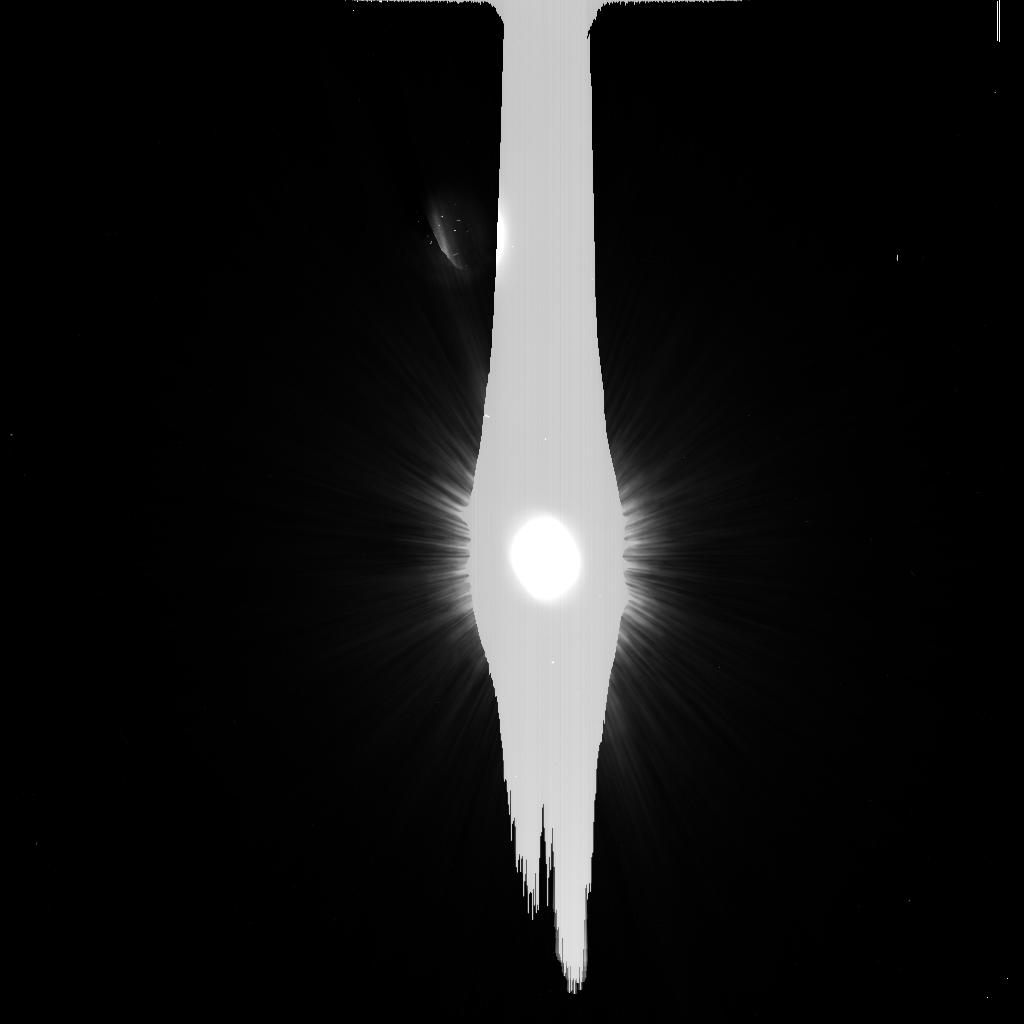
Target: HD216956
Instrument: ACS/HRC
Filter: F606W
Exposure: 6 min
Observation ID: j95b11jfq

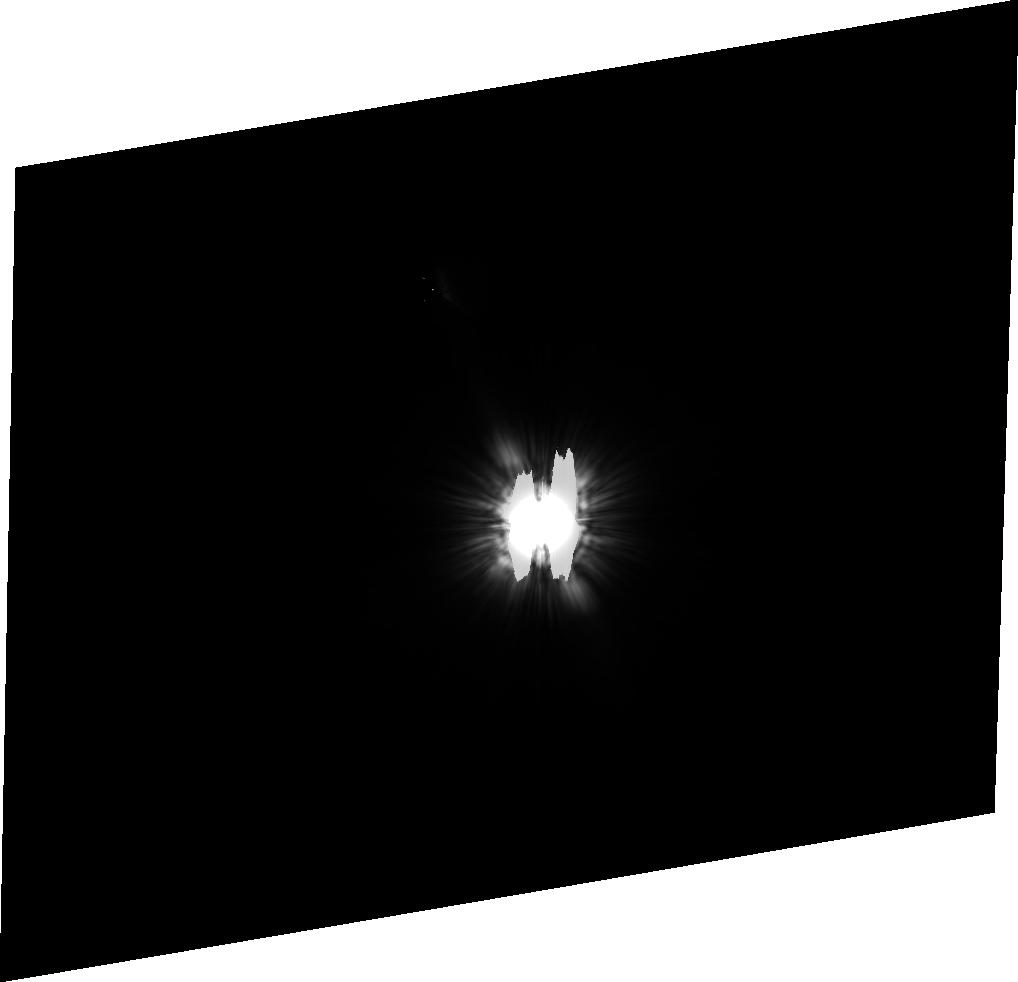
Target: HD210418
Instrument: ACS/HRC
Filter: F606W
Exposure: 13 min
Observation ID: j95b25010

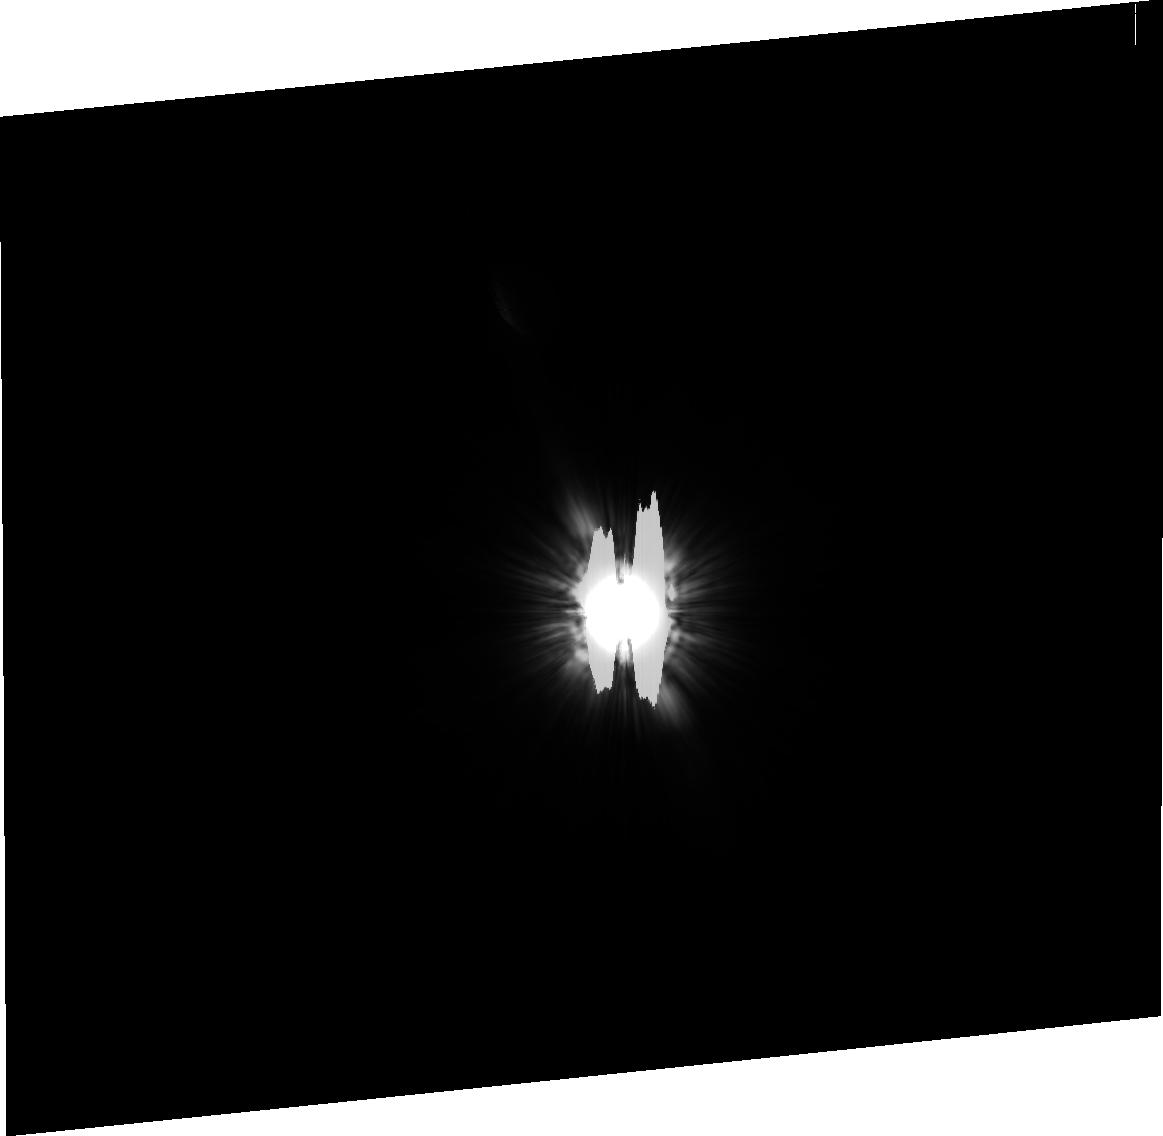
Target: HD172167
Instrument: ACS/HRC
Filter: F606W
Exposure: 2 min
Observation ID: j95b20030

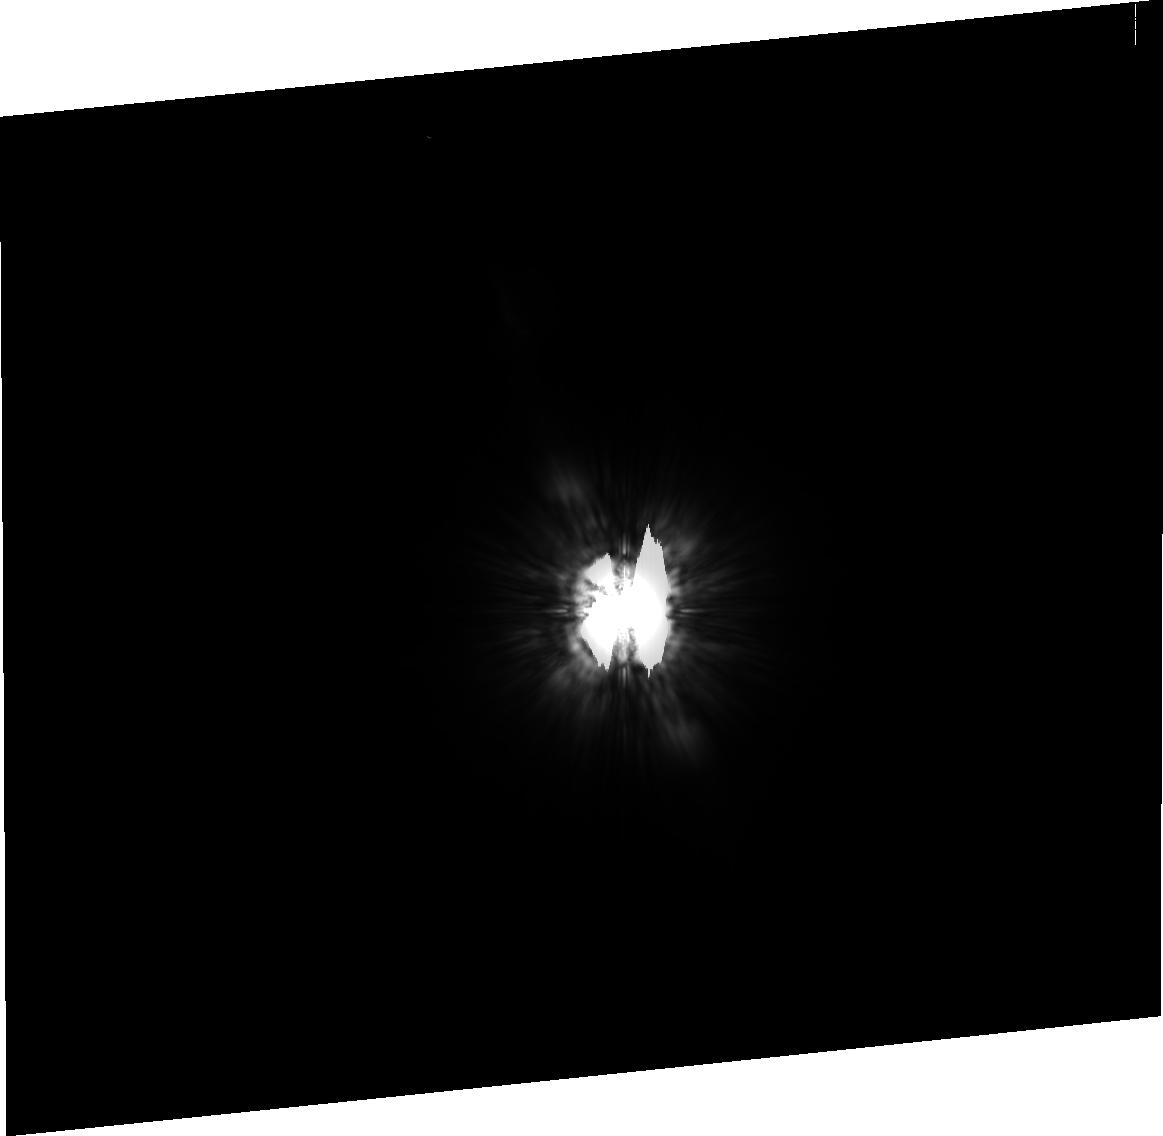
Target: HD216956
Instrument: ACS/HRC
Filter: F814W
Exposure: 12 min
Observation ID: j95b31010

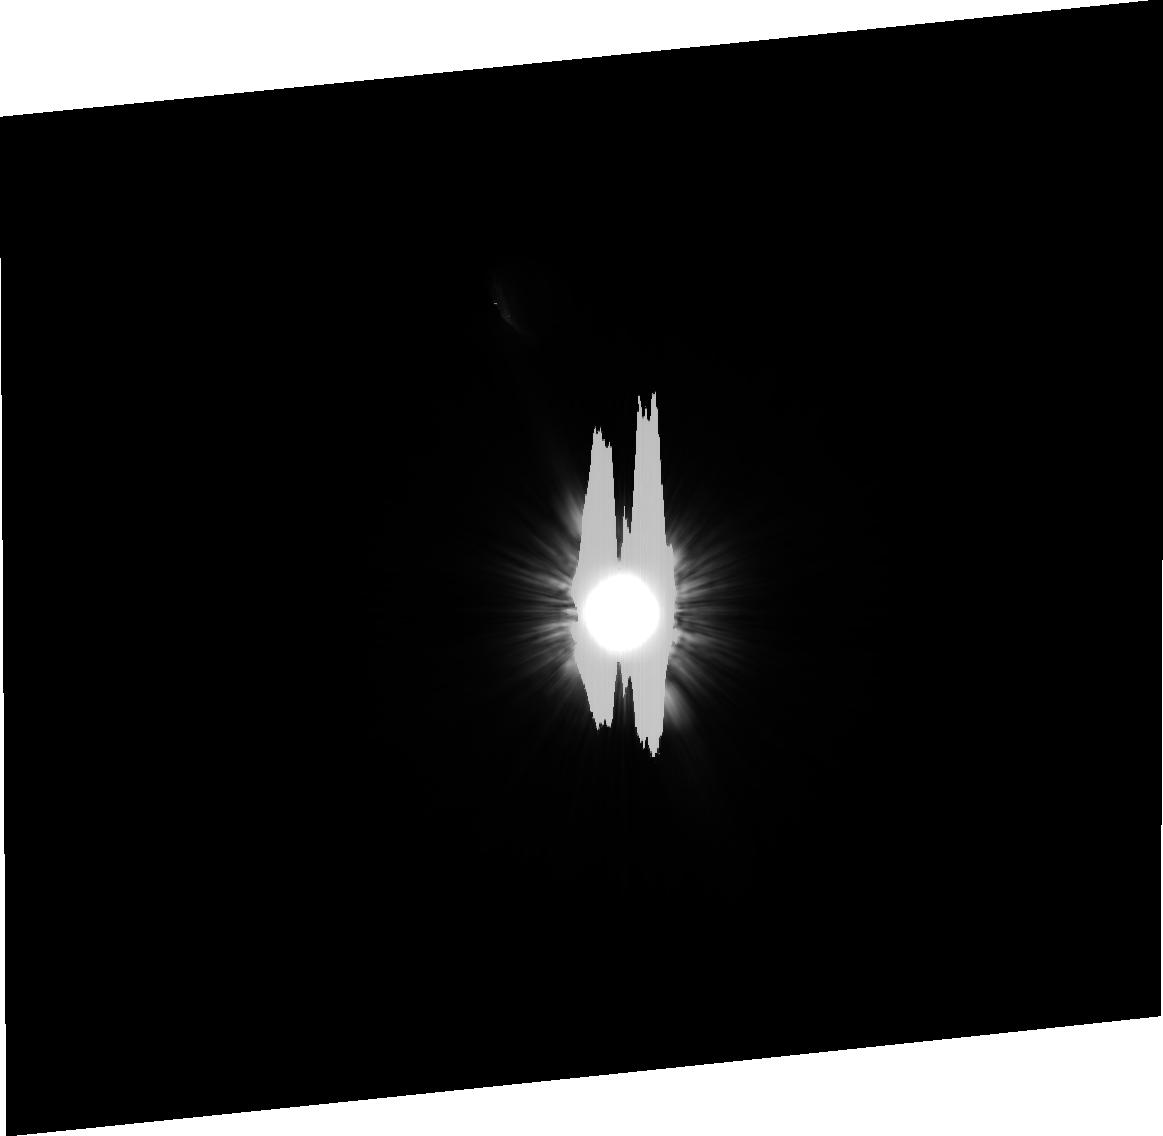
Target: HD216956
Instrument: ACS/HRC
Filter: F606W
Exposure: 5 min
Observation ID: j95b22030

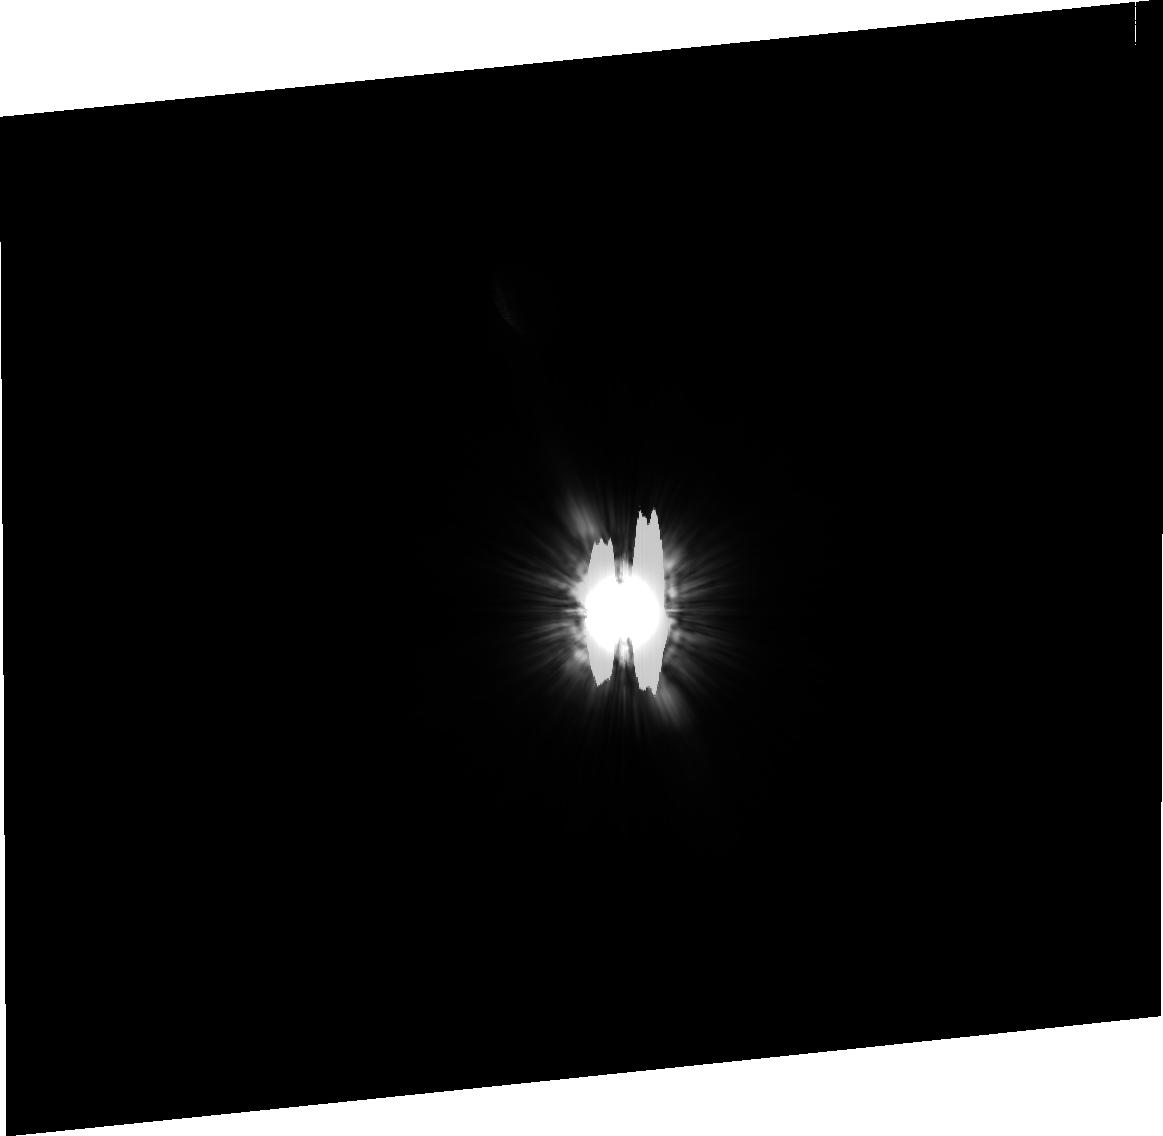
Target: HD216956
Instrument: ACS/HRC
Filter: F606W
Exposure: 5 min
Observation ID: j95b12010

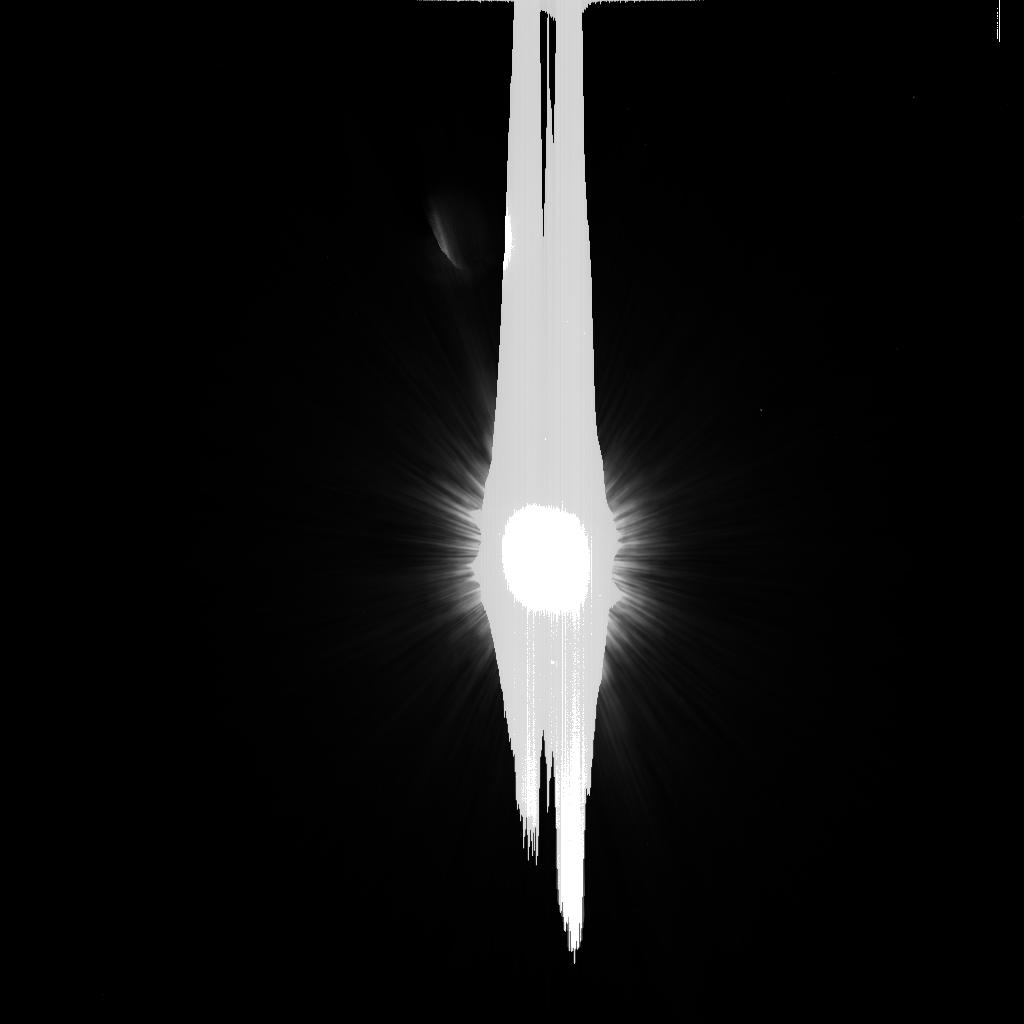
Target: HD172167
Instrument: ACS/HRC
Filter: F606W
Exposure: 1 min
Observation ID: j95b10ipq

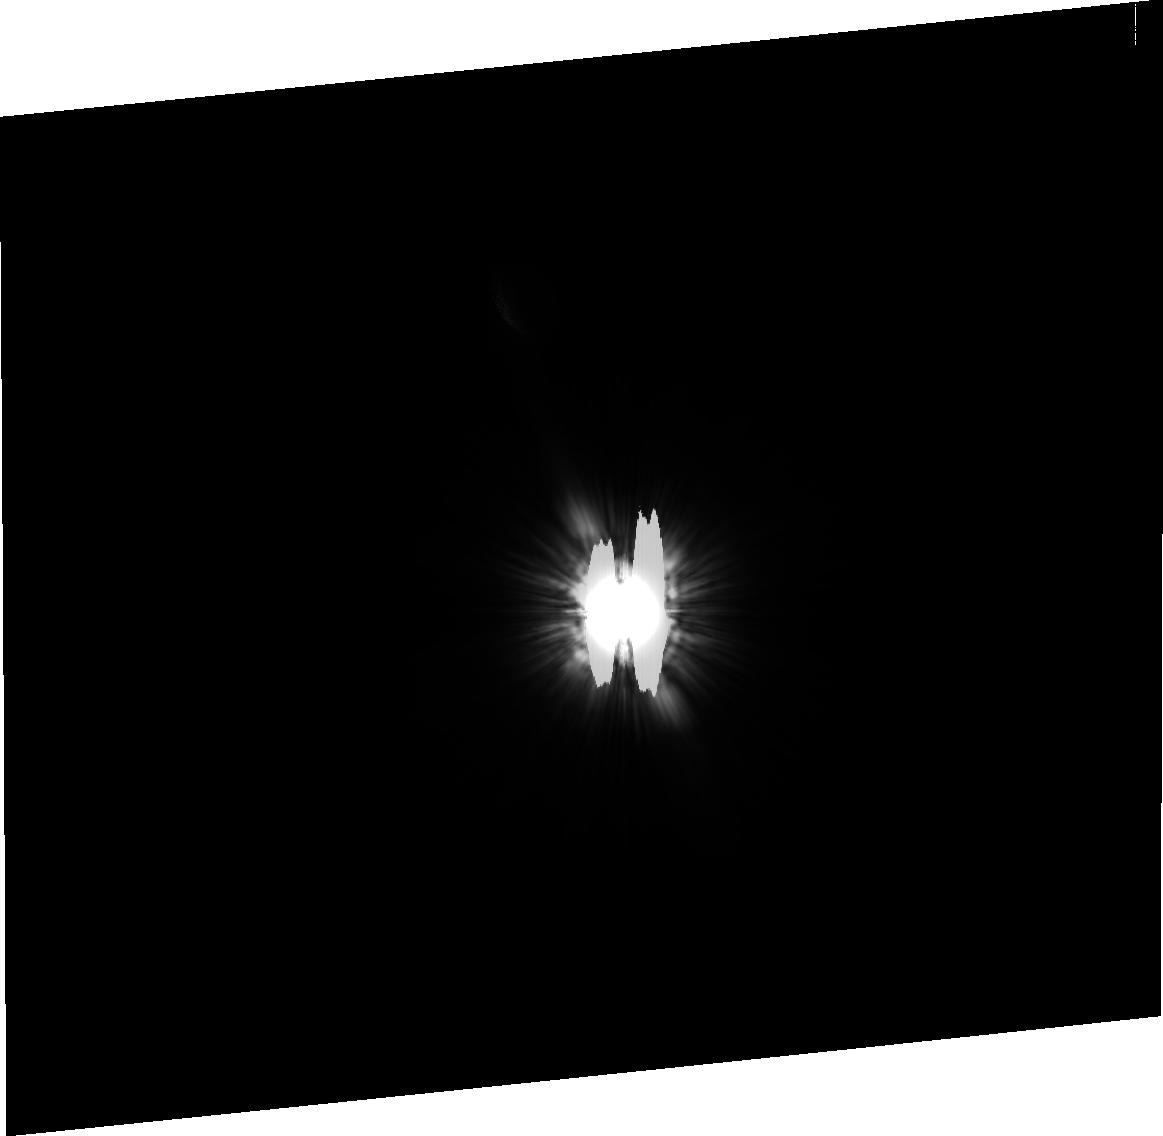
Target: HD216956
Instrument: ACS/HRC
Filter: F606W
Exposure: 5 min
Observation ID: j95b21010

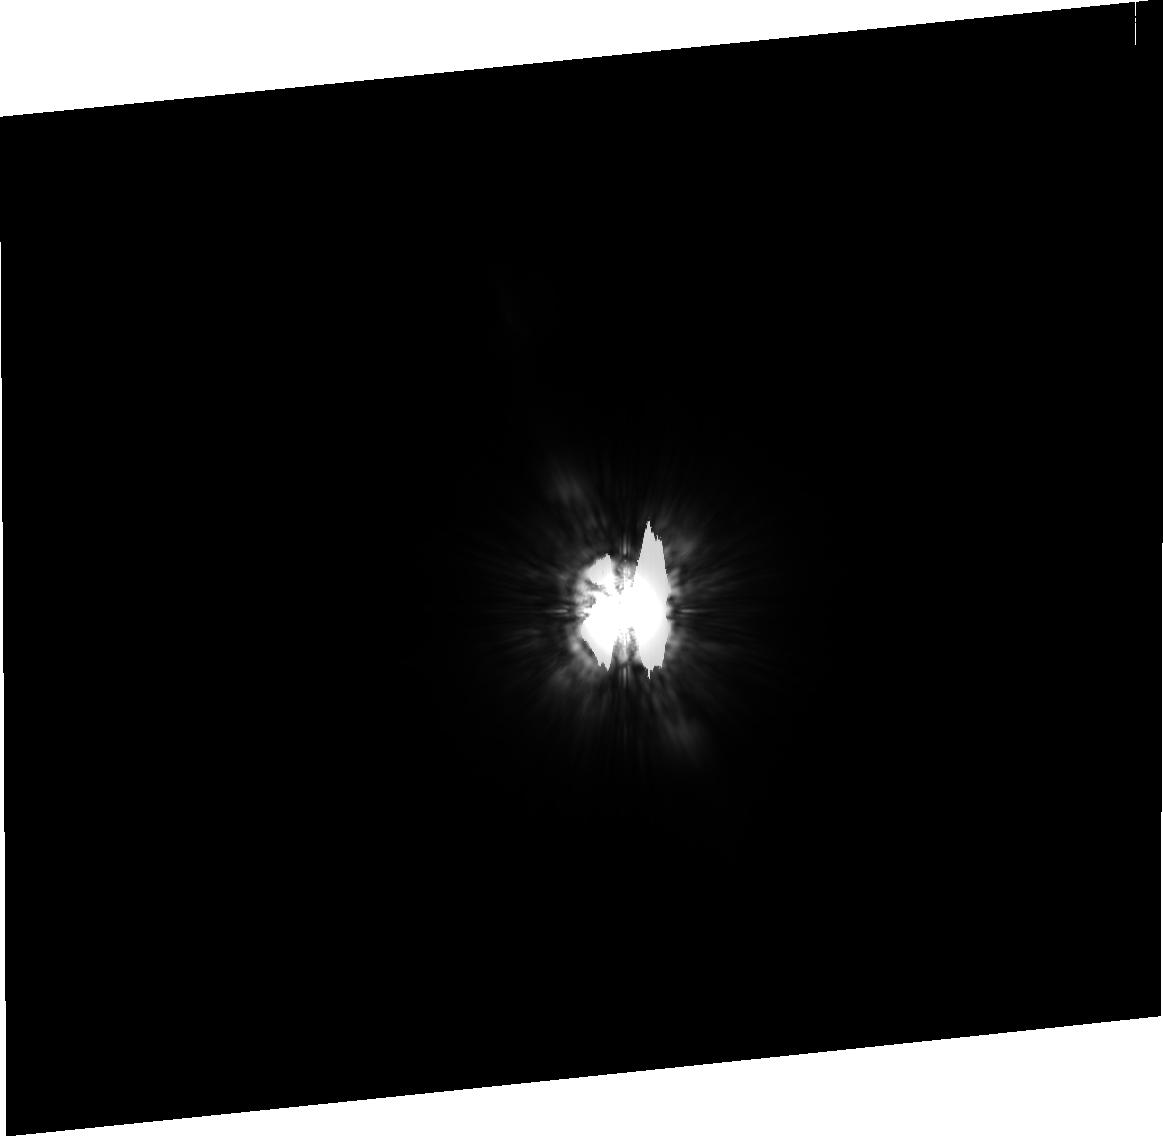
Target: HD172167
Instrument: ACS/HRC
Filter: F814W
Exposure: 4 min
Observation ID: j95b30010

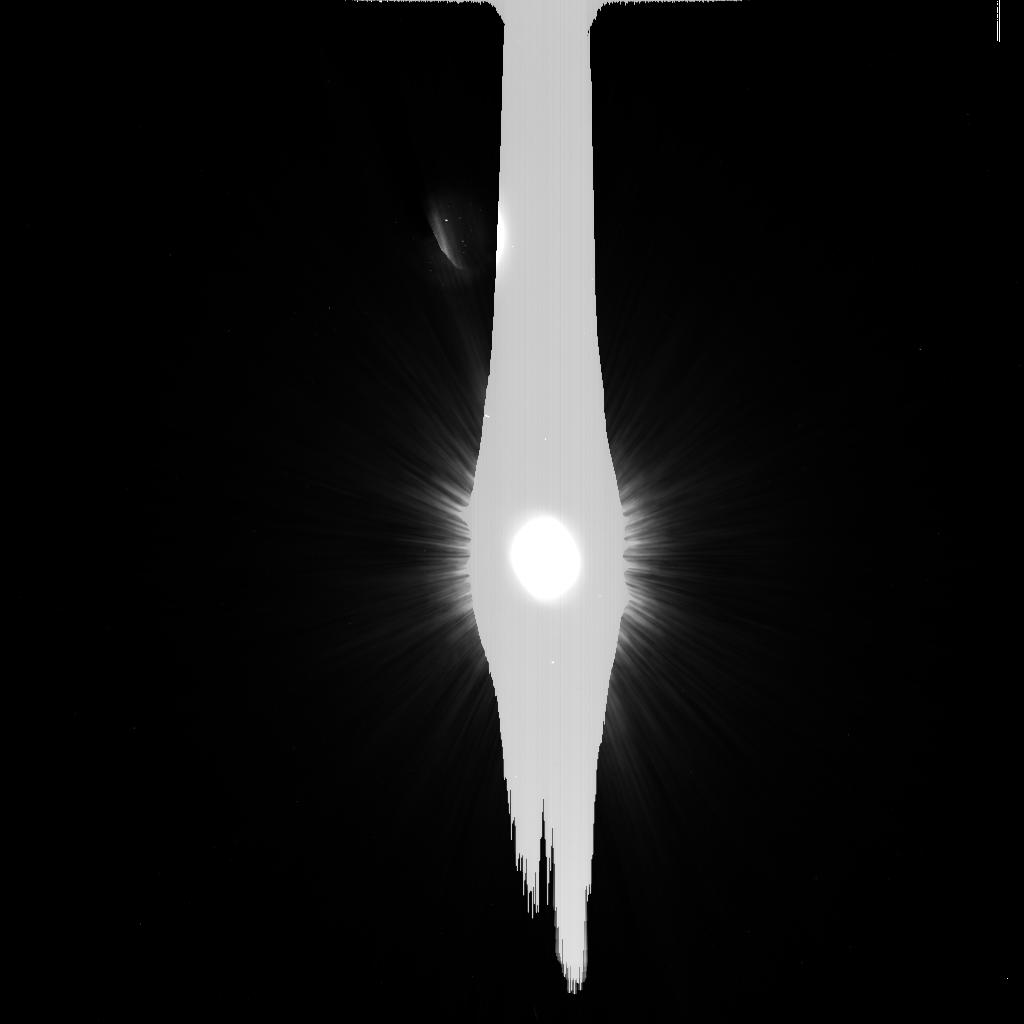
Target: HD216956
Instrument: ACS/HRC
Filter: F606W
Exposure: 6 min
Observation ID: j95b13krq

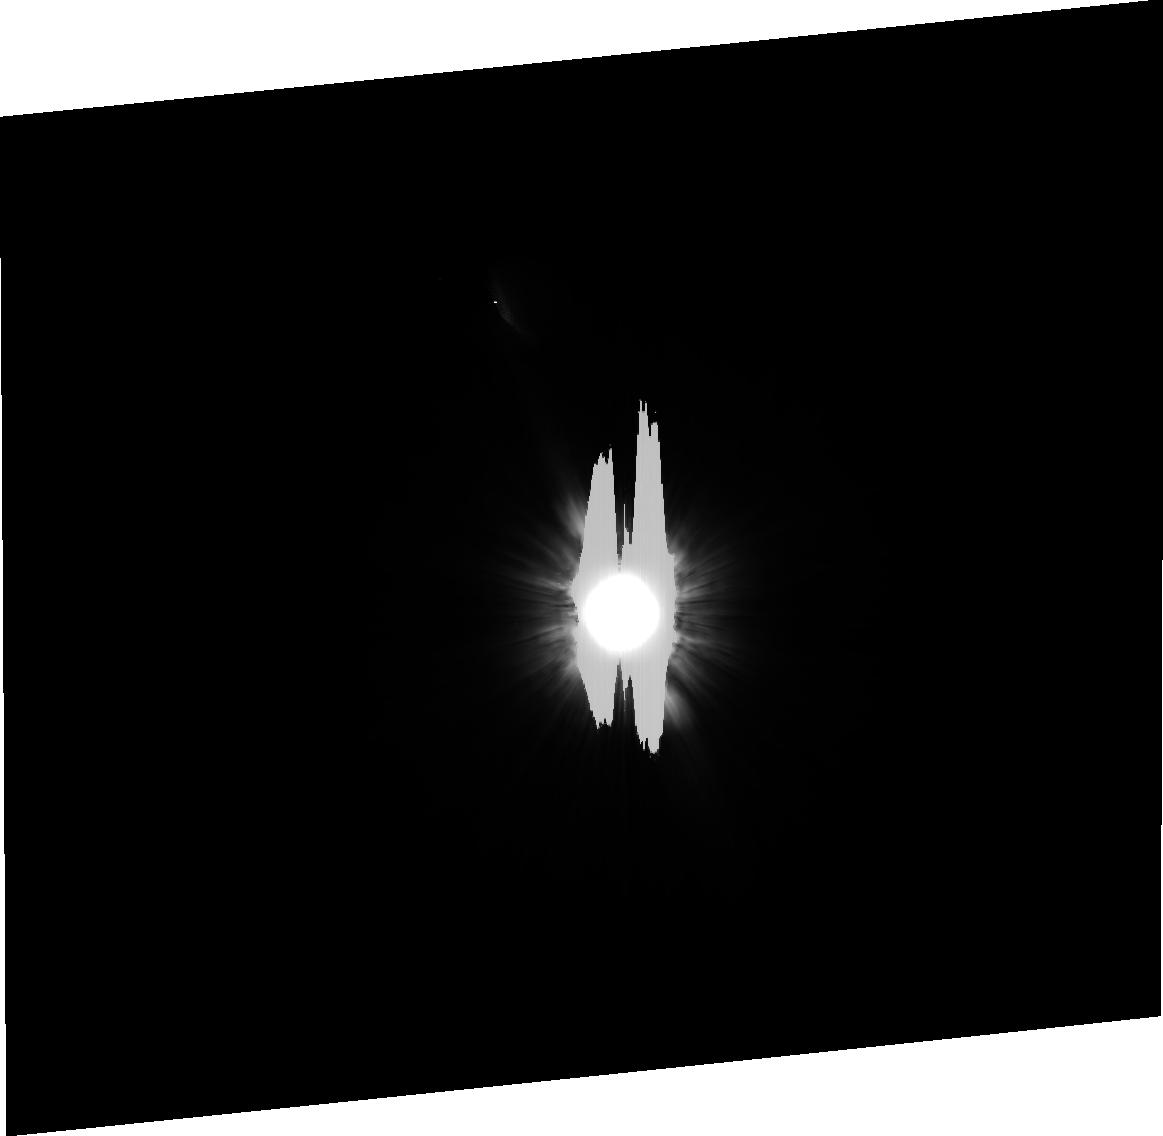
Target: HD216956
Instrument: ACS/HRC
Filter: F606W
Exposure: 5 min
Observation ID: j95b23030

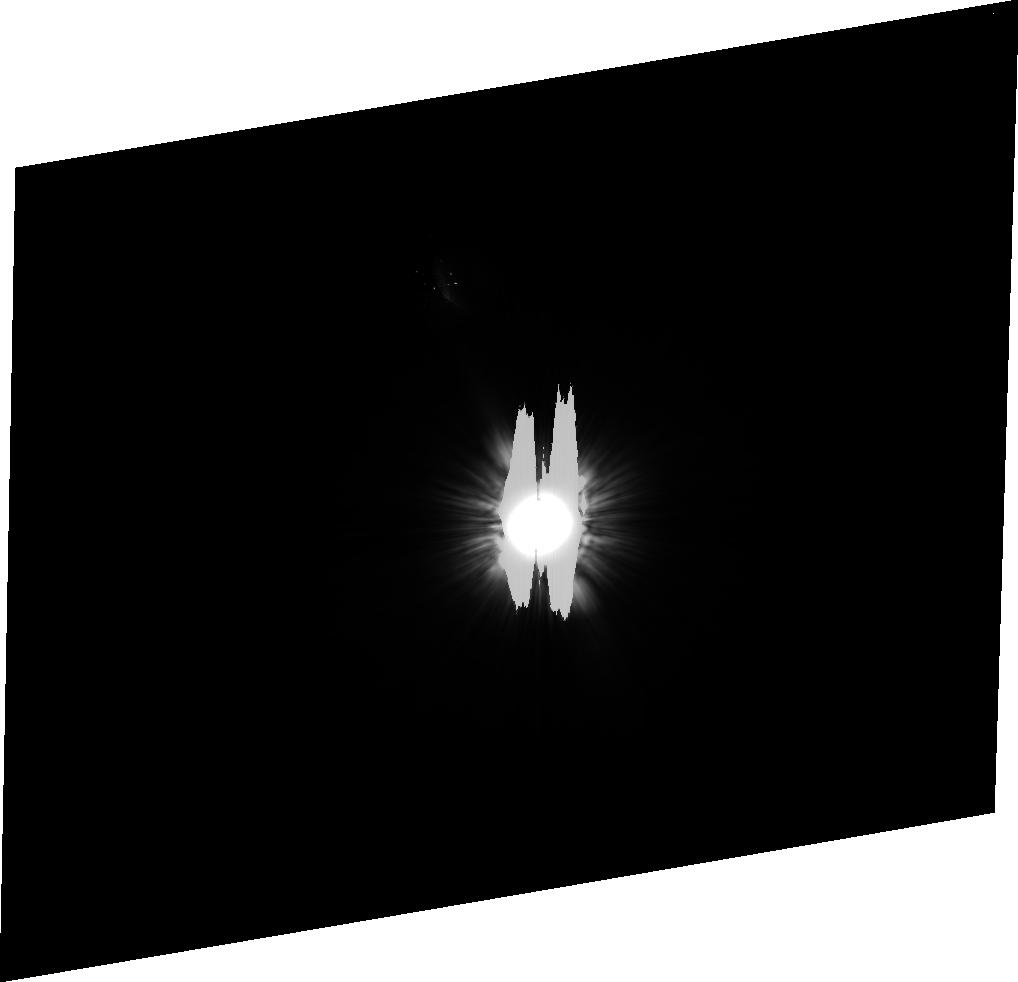
Target: HD210418
Instrument: ACS/HRC
Filter: F606W
Exposure: 22 min
Observation ID: j95b15020

Serendipitous detection of a debris disk near the Sun (PI: Kalas, Paul George)

We report the unexpected detection of the Fomalhaut debris disk in scattered light during one orbit of observation for our Cycle 12 program GO9862. This is a major discovery because Fomalhaut is now the closest (7.7 pc) and oldest (~200 Myr) debris disk detected in reflected light. We would like to request Director's Discretionary Time to further study the Fomalhaut disk. The goals are to image the disk around its entire perimeter, increase the signal-to-noise of the detection, and to obtain data at a second wavelength. We will perform a high-resolution study of radial and azimuthal disk asymmetries that are thought to arise from perturbations by planet-mass companions, and we will constrain the physical properties of grain material by obtaining the color of the disk. Because our original Cycle 12 program was designed to study point sources in the field, and the ACS/HRC coronagraph is a limited lifetime resource, it is necessary to acquire these additional data via Director's Discretionary Time during Cycle 13. The observational challenge of high contrast cannot be met by other observatories, and these data will complement new Spitzer results on the Fomalhaut disk at mid and far-infared wavelengths.